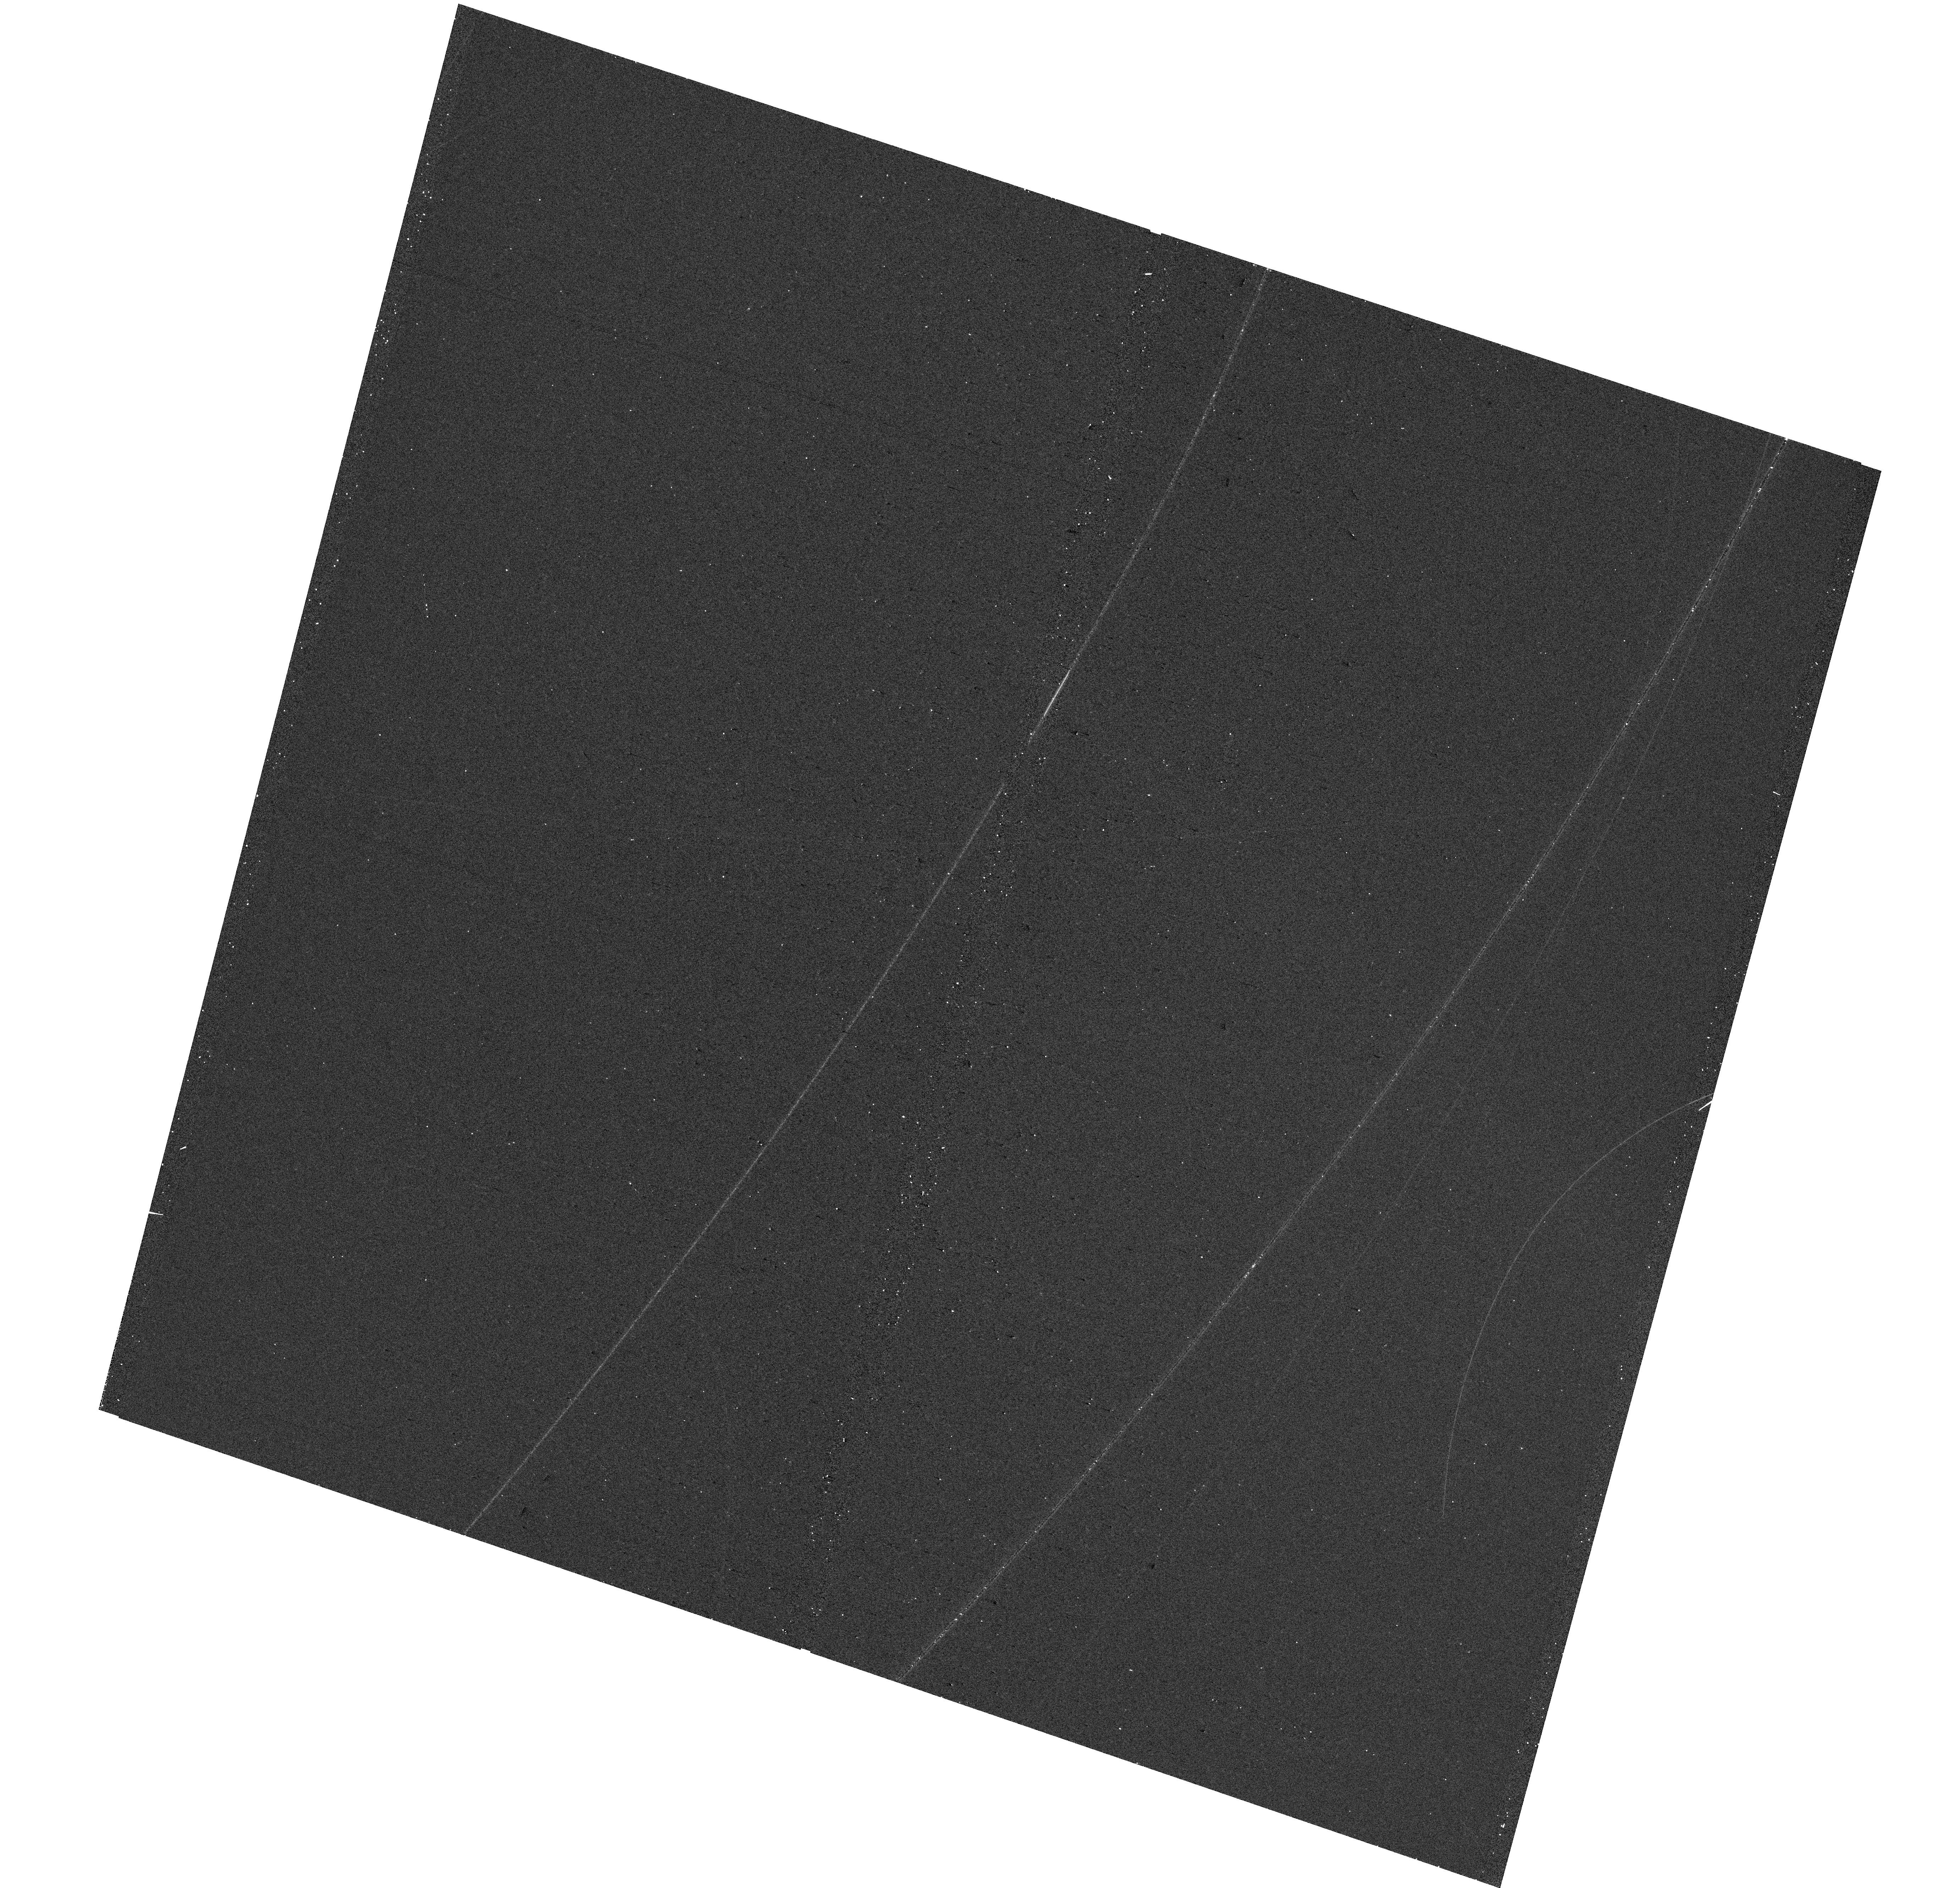
Target: NGC3359-0
Instrument: WFC3/UVIS
Filter: F438W
Exposure: 5 min
Observation ID: hst_18079_0r_wfc3_uvis_f438w_ifpv0r

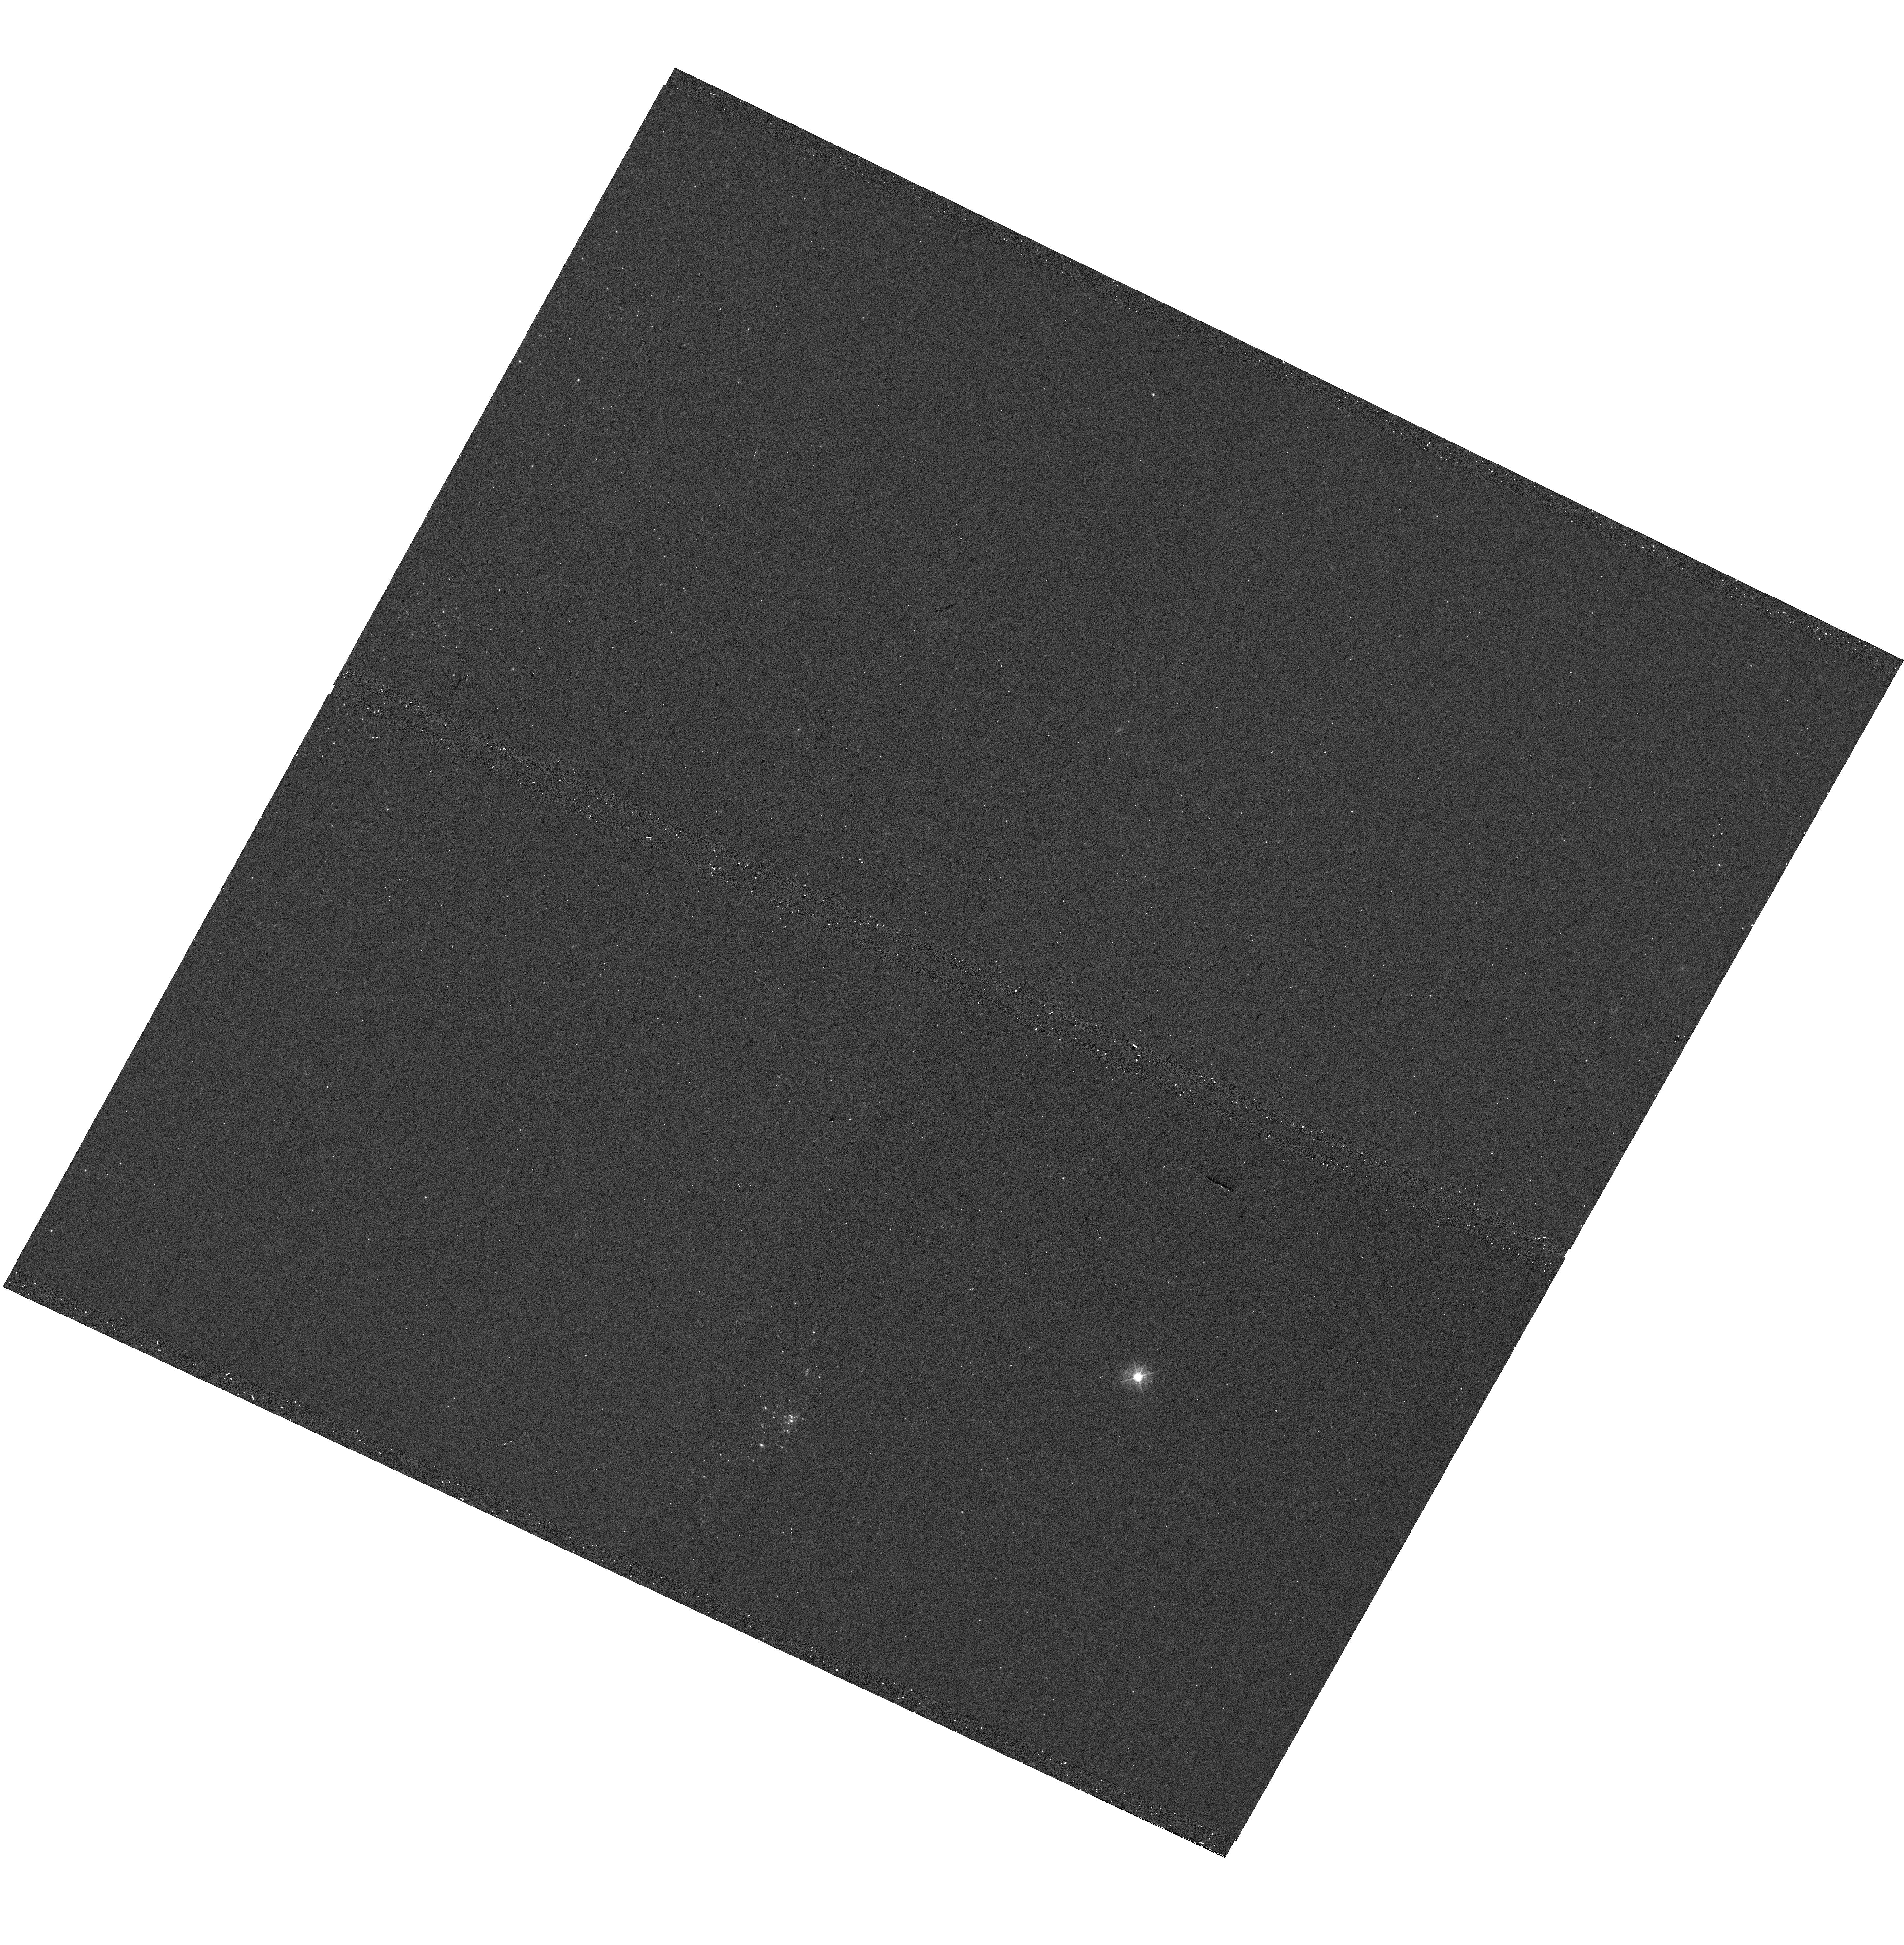
Target: NGC4236-1
Instrument: WFC3/UVIS
Filter: F438W
Exposure: 5 min
Observation ID: hst_18079_58_wfc3_uvis_f438w_ifpv58

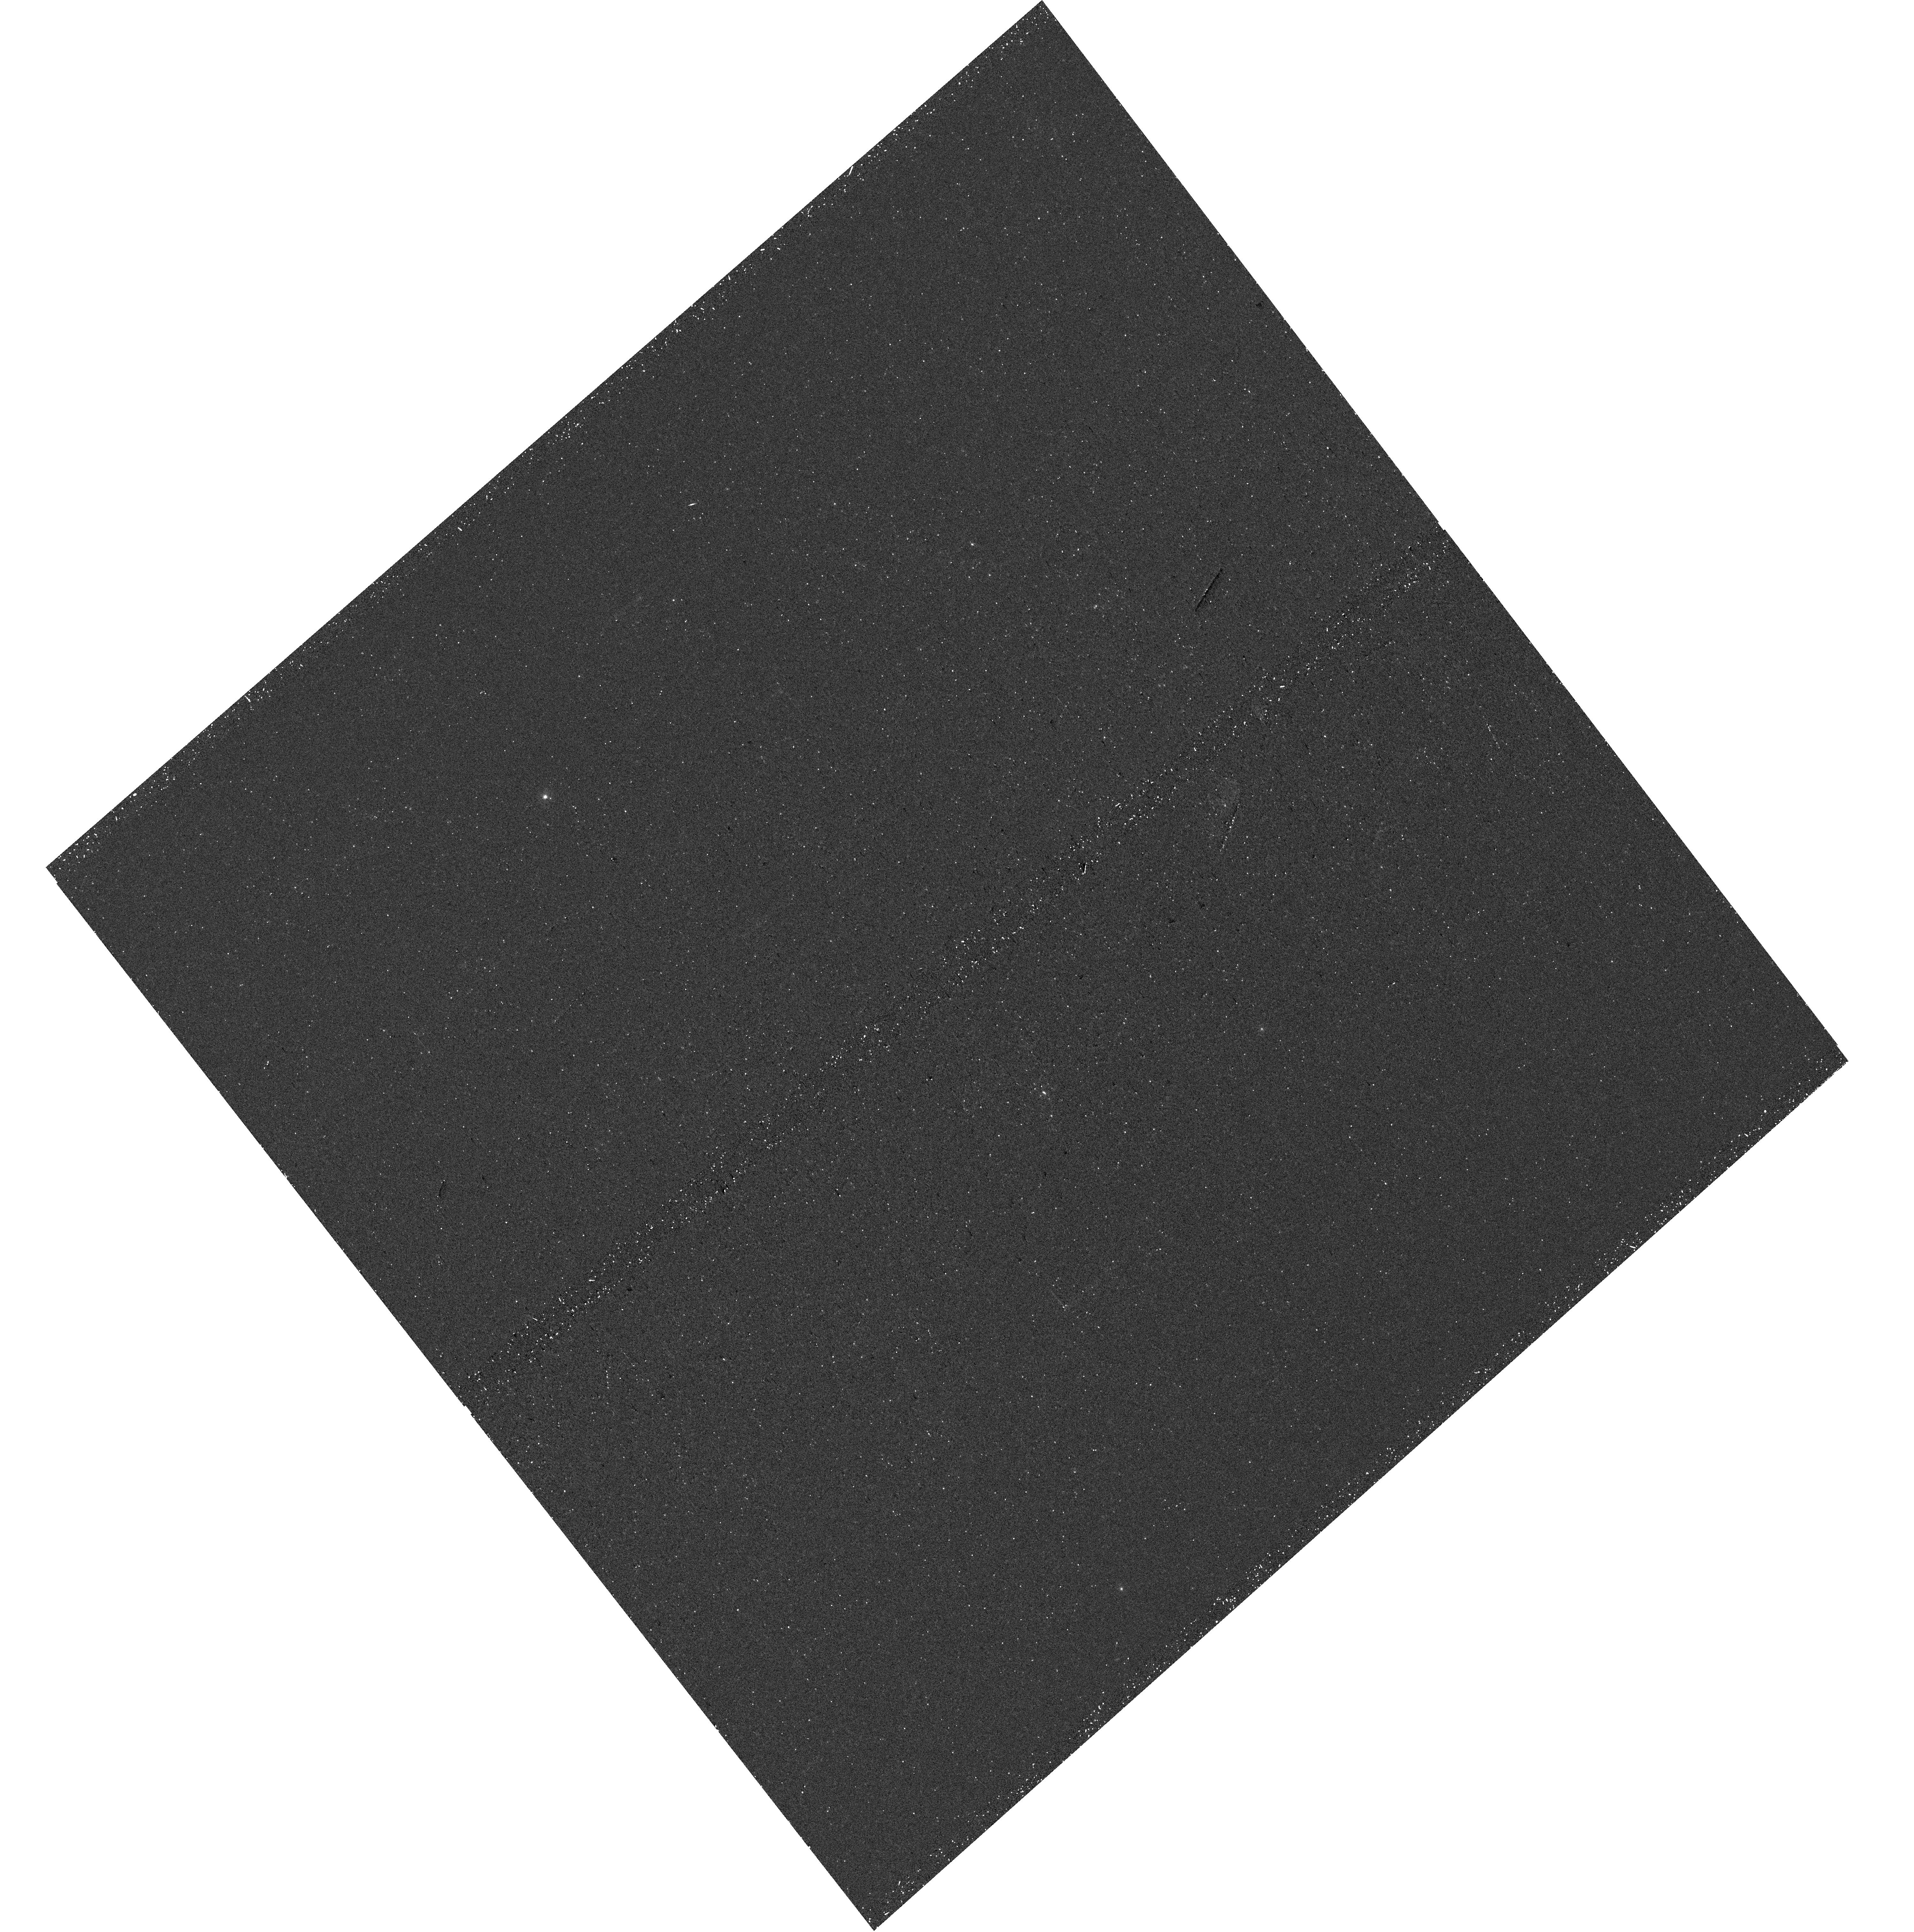
Target: NGC6503-2
Instrument: WFC3/UVIS
Filter: F275W
Exposure: 25 min
Observation ID: hst_18079_88_wfc3_uvis_f275w_ifpv88

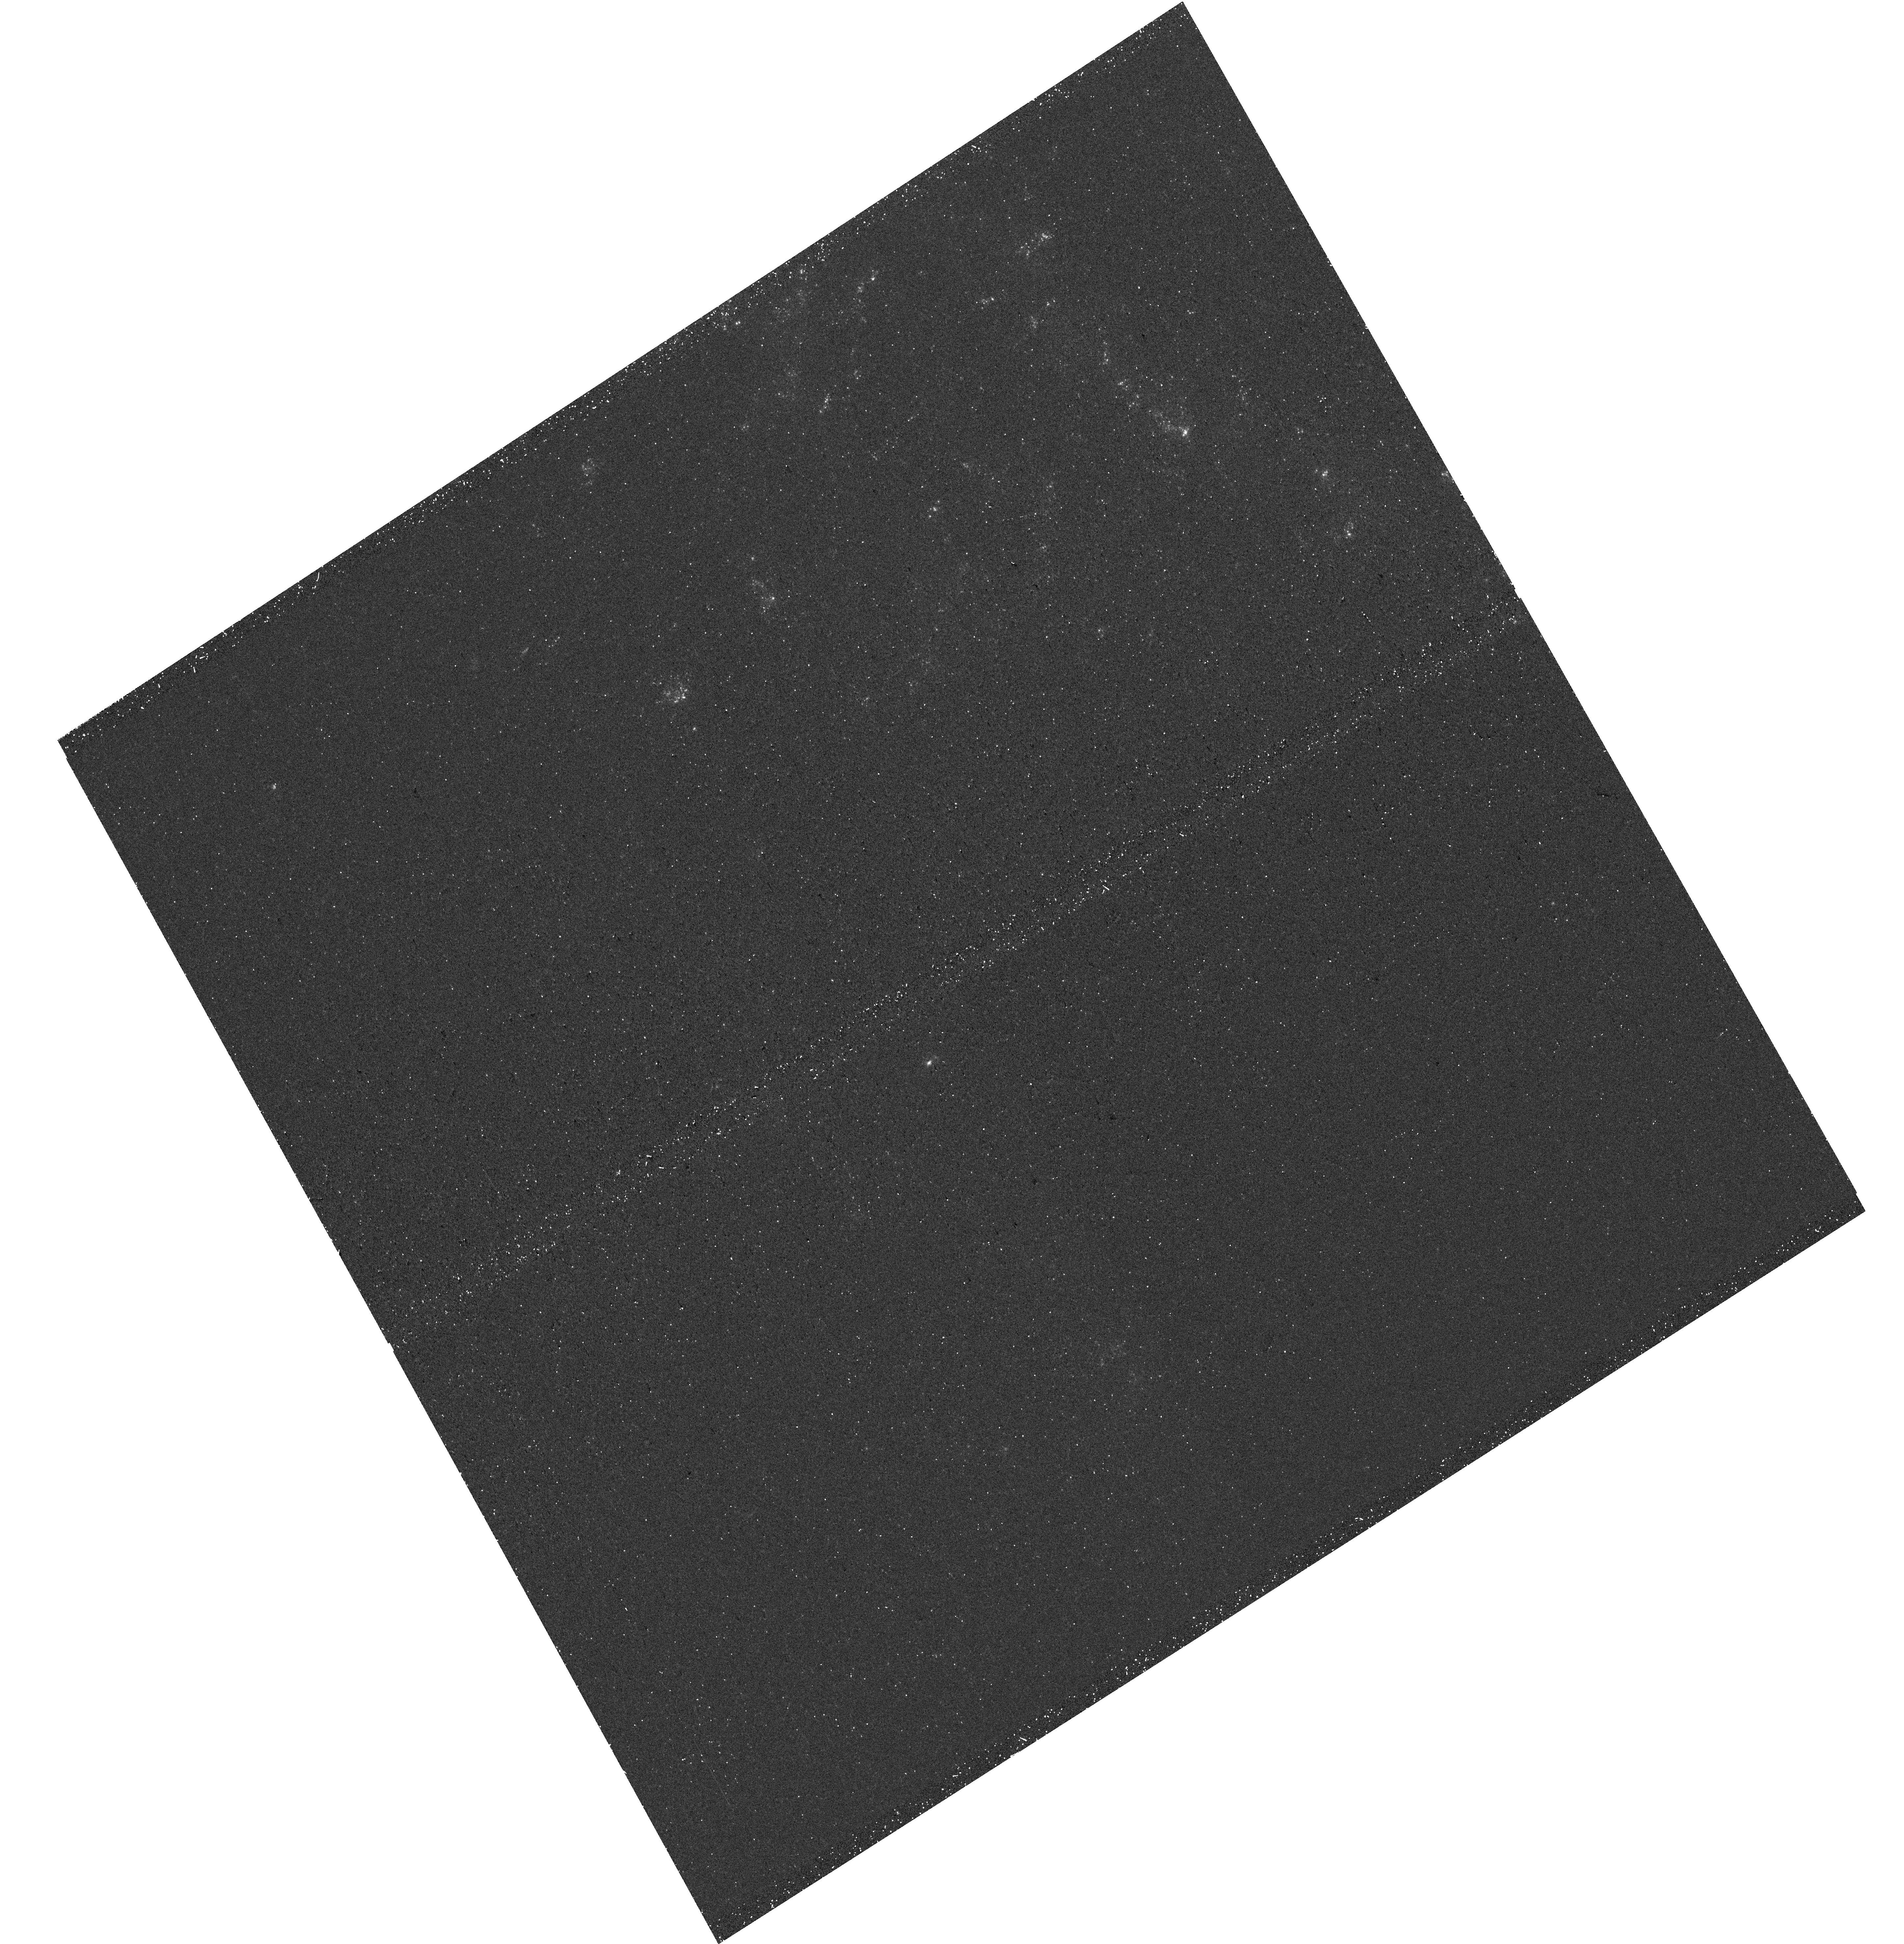
Target: NGC1433-1
Instrument: WFC3/UVIS
Filter: F275W
Exposure: 25 min
Observation ID: hst_18079_0p_wfc3_uvis_f275w_ifpv0p

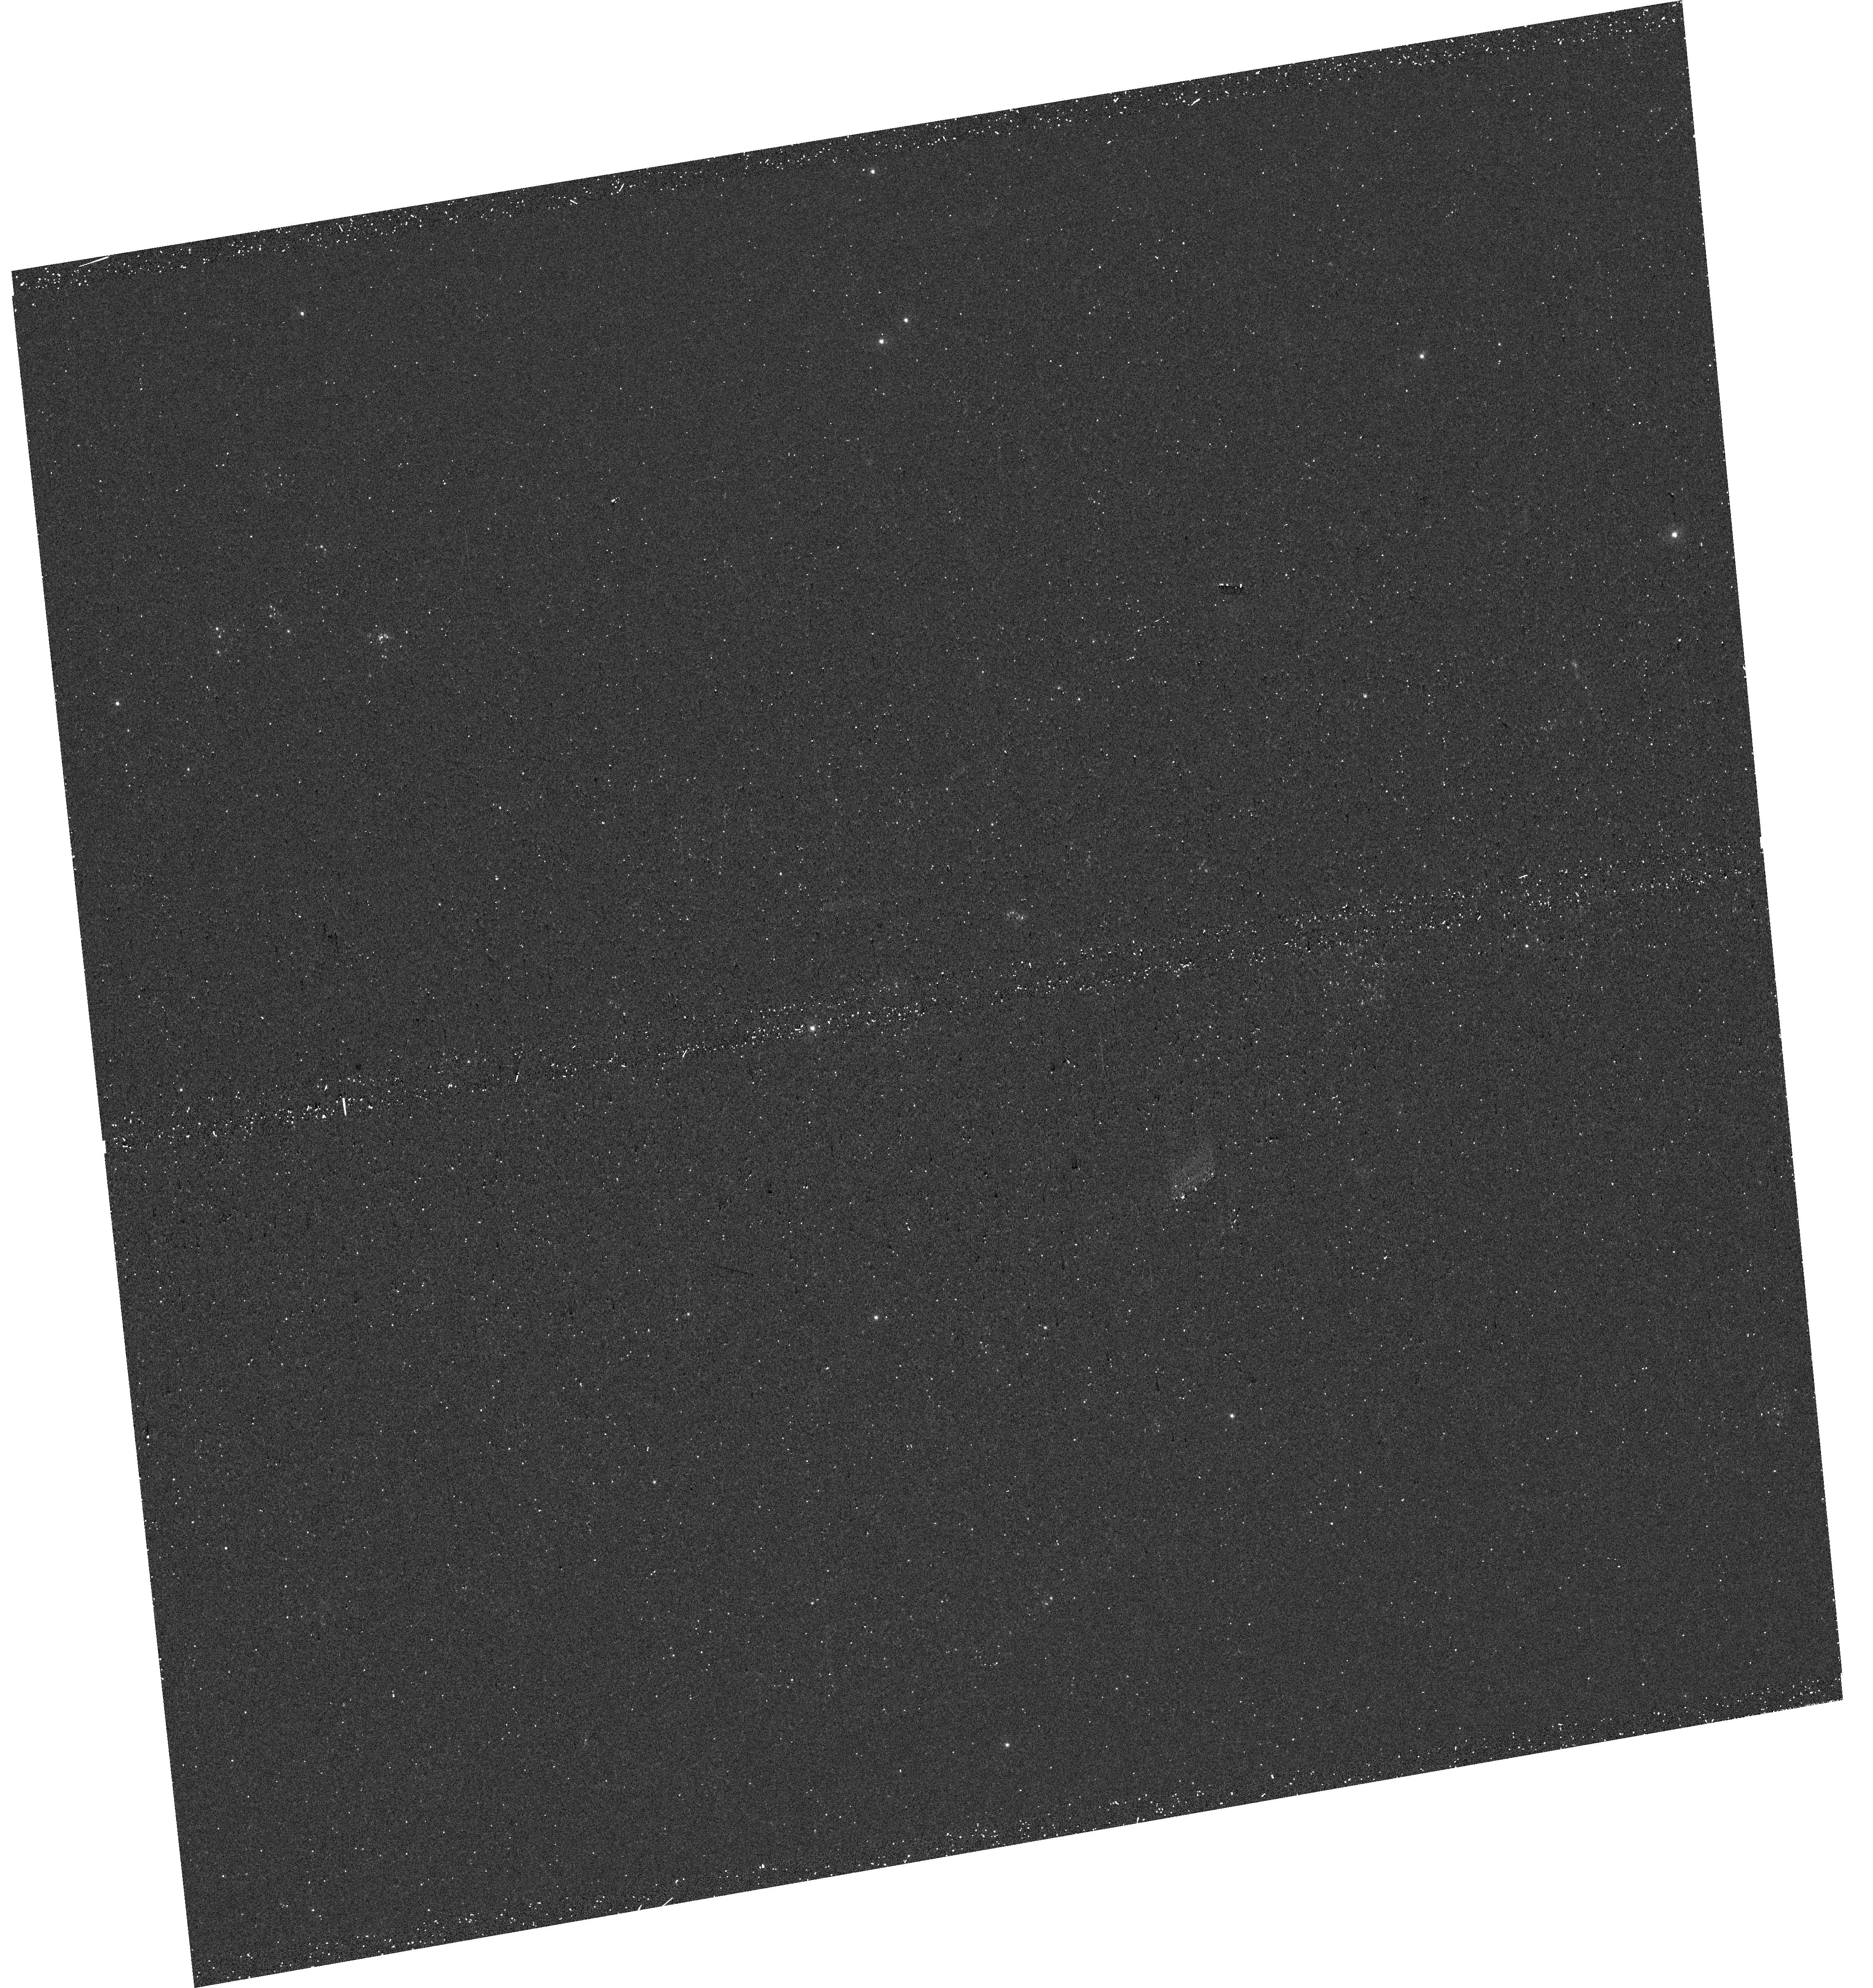
Target: NGC6744-0
Instrument: WFC3/UVIS
Filter: F275W
Exposure: 25 min
Observation ID: hst_18079_16_wfc3_uvis_f275w_ifpv16

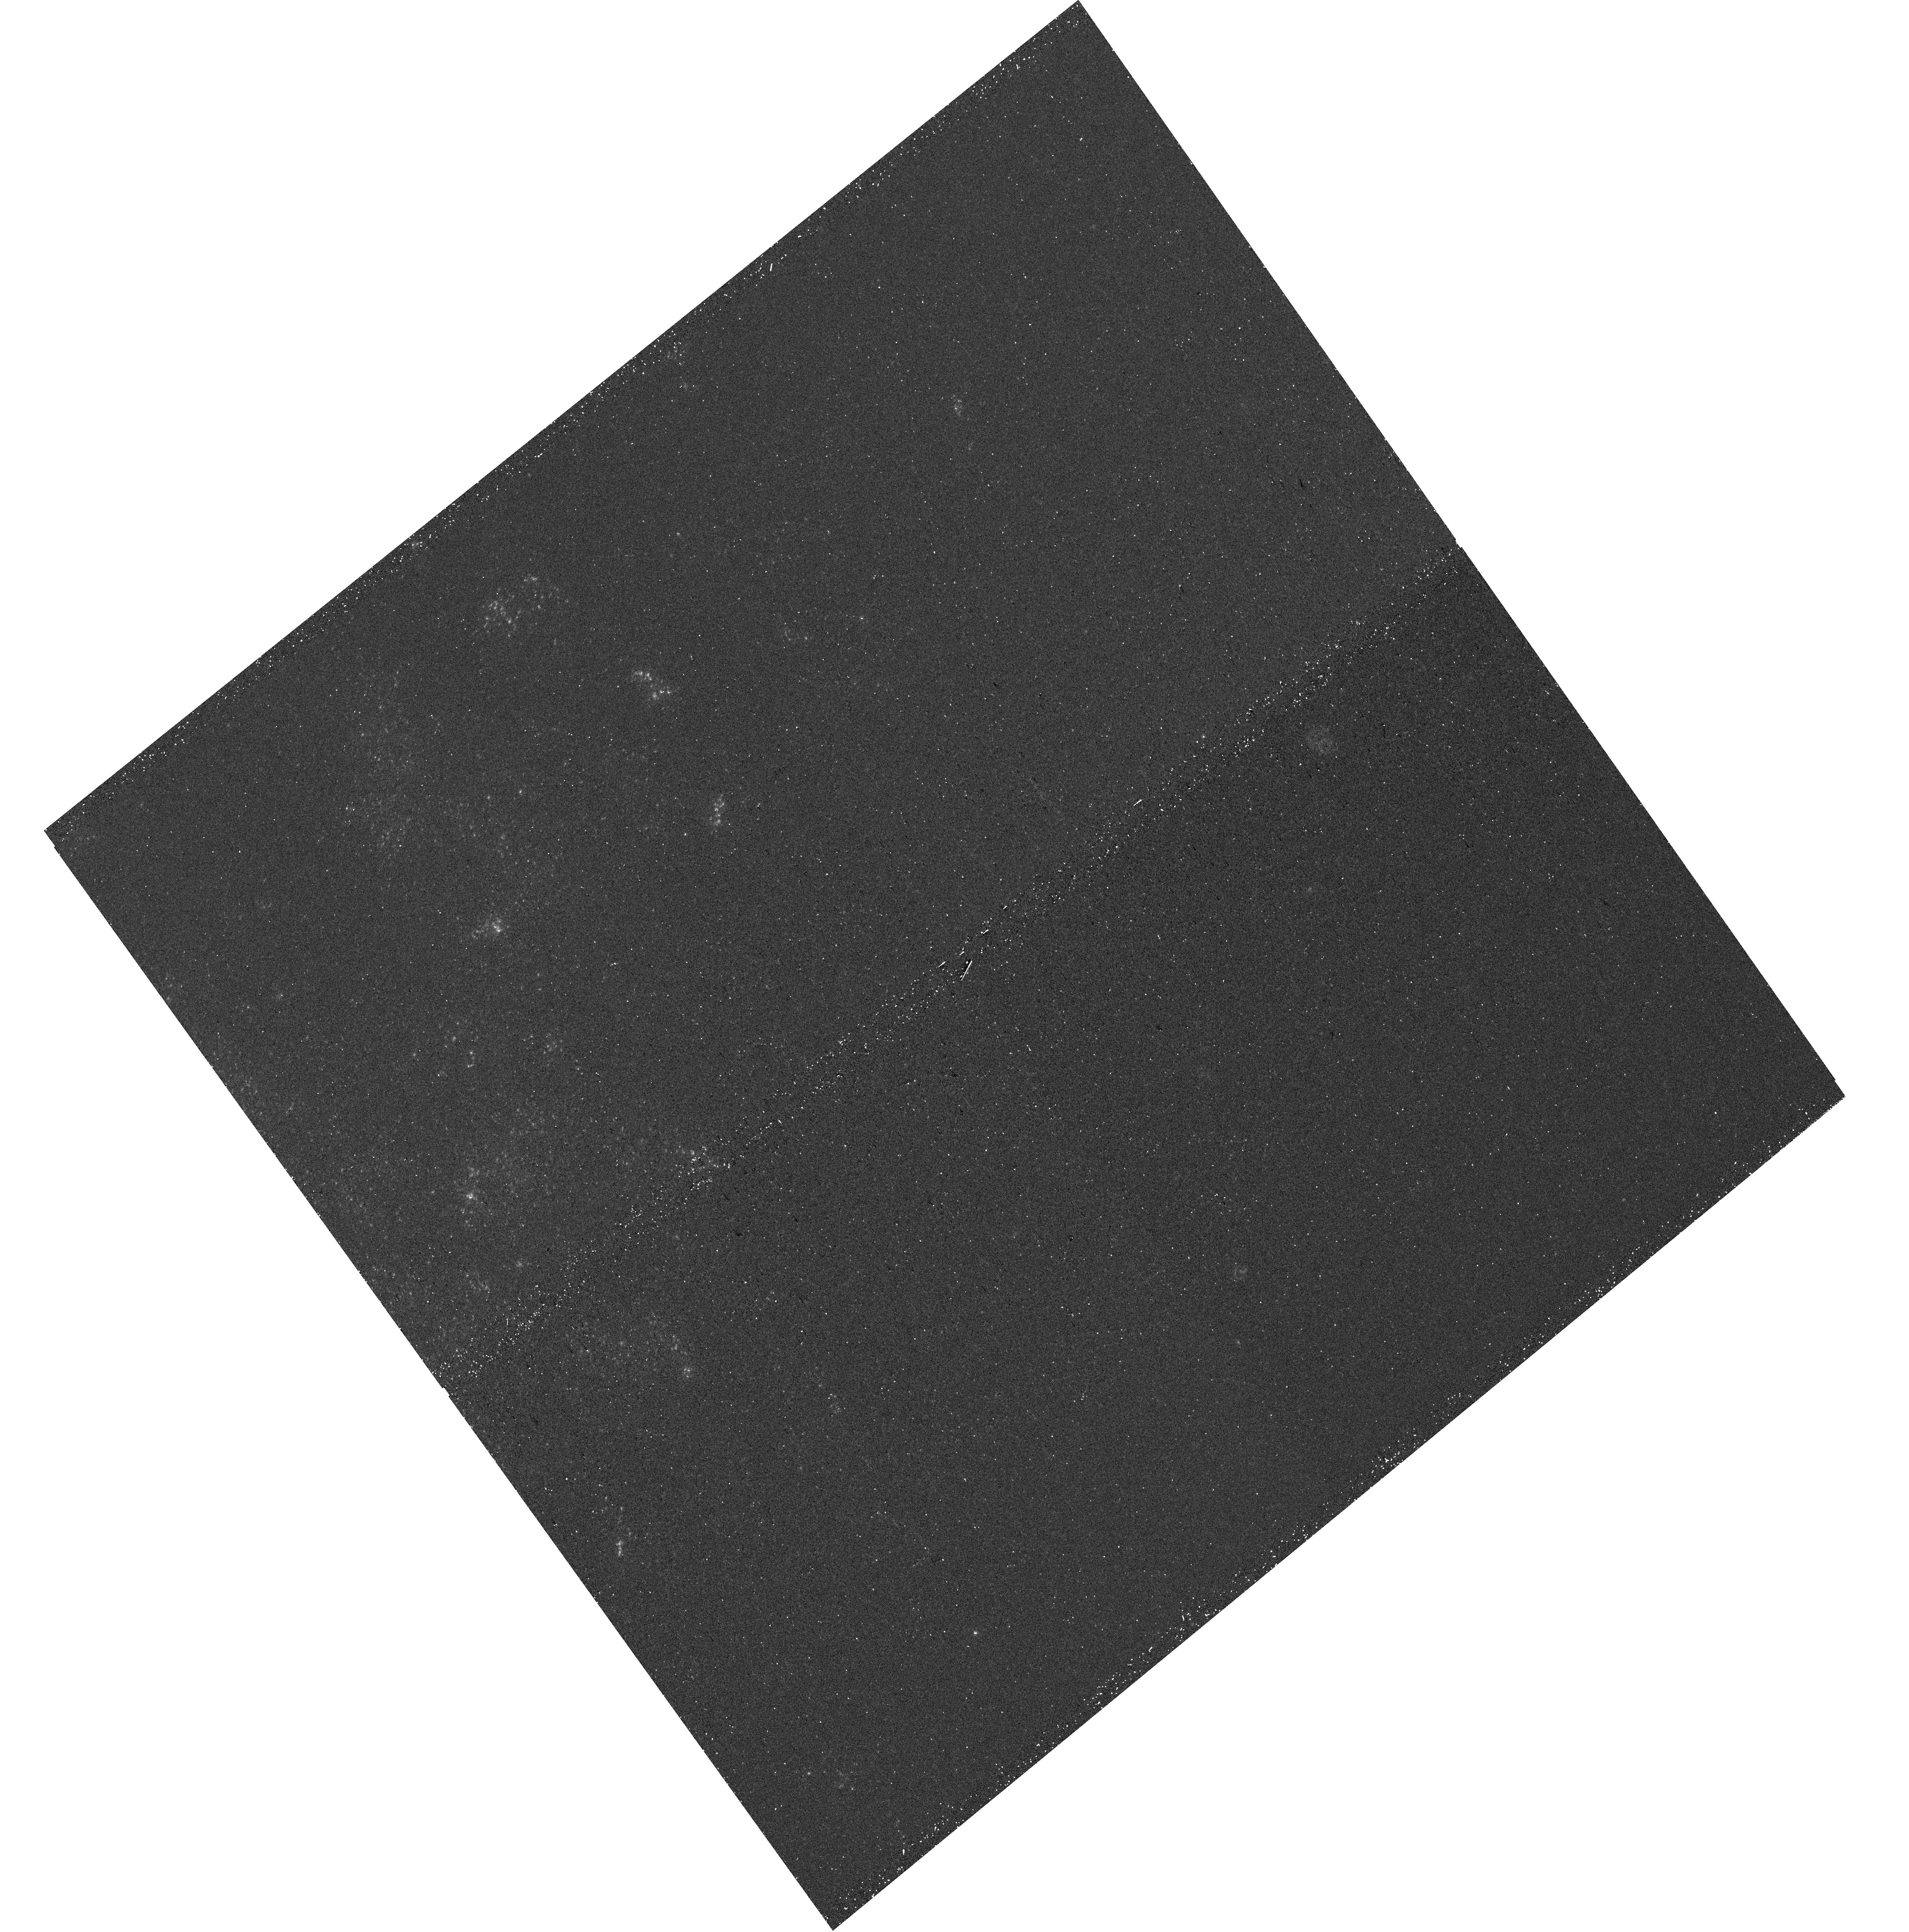
Target: NGC5585-1
Instrument: WFC3/UVIS
Filter: F275W
Exposure: 25 min
Observation ID: hst_18079_46_wfc3_uvis_f275w_ifpv46

An HST Near-UV SNAP + Roman survey of extended star-forming disks in nearby galaxies (PI: Sarbadhicary, Sumit K)

Star formation in low-density, low metallicity, atomic-gas-dominated environments is poorly-understood compared to the inner, molecular gas-rich disks of galaxies. The existence of star-formation in such conditions has been confirmed by the discovery of extended-UV (XUV) disks in nearby (<20 Mpc) galaxies. Theoretically, however, they remain challenging to explain. The necessary metrics, i.e. timescales, spatial-scales and rates of star-formation, are best obtained from high-resolution (<0.1 arcsec) observations of individual units of star-formation, i.e. clusters and associations, but due to the large sky extents of XUV disks, they become prohibitively expensive to survey. Roman will be capable of observing \emph(entire) XUV disks, from optical to near-infrared, at HST-like resolution over 0.28 sq deg field-of-view with single pointings per galaxy. However, it will not provide near-UV or blue (<450nm) information, which is critical for correctly measuring ages and masses of young clusters and associations. We therefore propose an HST SNAP proposal to supplement a future Roman surveys, to provide the required blue+UV lever-arm for a sample of roughly 40 galaxies. At the expected execution rate of SNAP observations, we will obtain the largest sample of UV-through-IR pointings of XUV disks at star-formation rates lower than previous probed, and produce complete catalogs of clusters, associations, field stars and their ages, masses, and clustering properties. Comparing this legacy low SFR sample with the substantial stellar catalogs in the inner galaxies will yield a conclusive understanding how star-formation is different in such extreme environments.